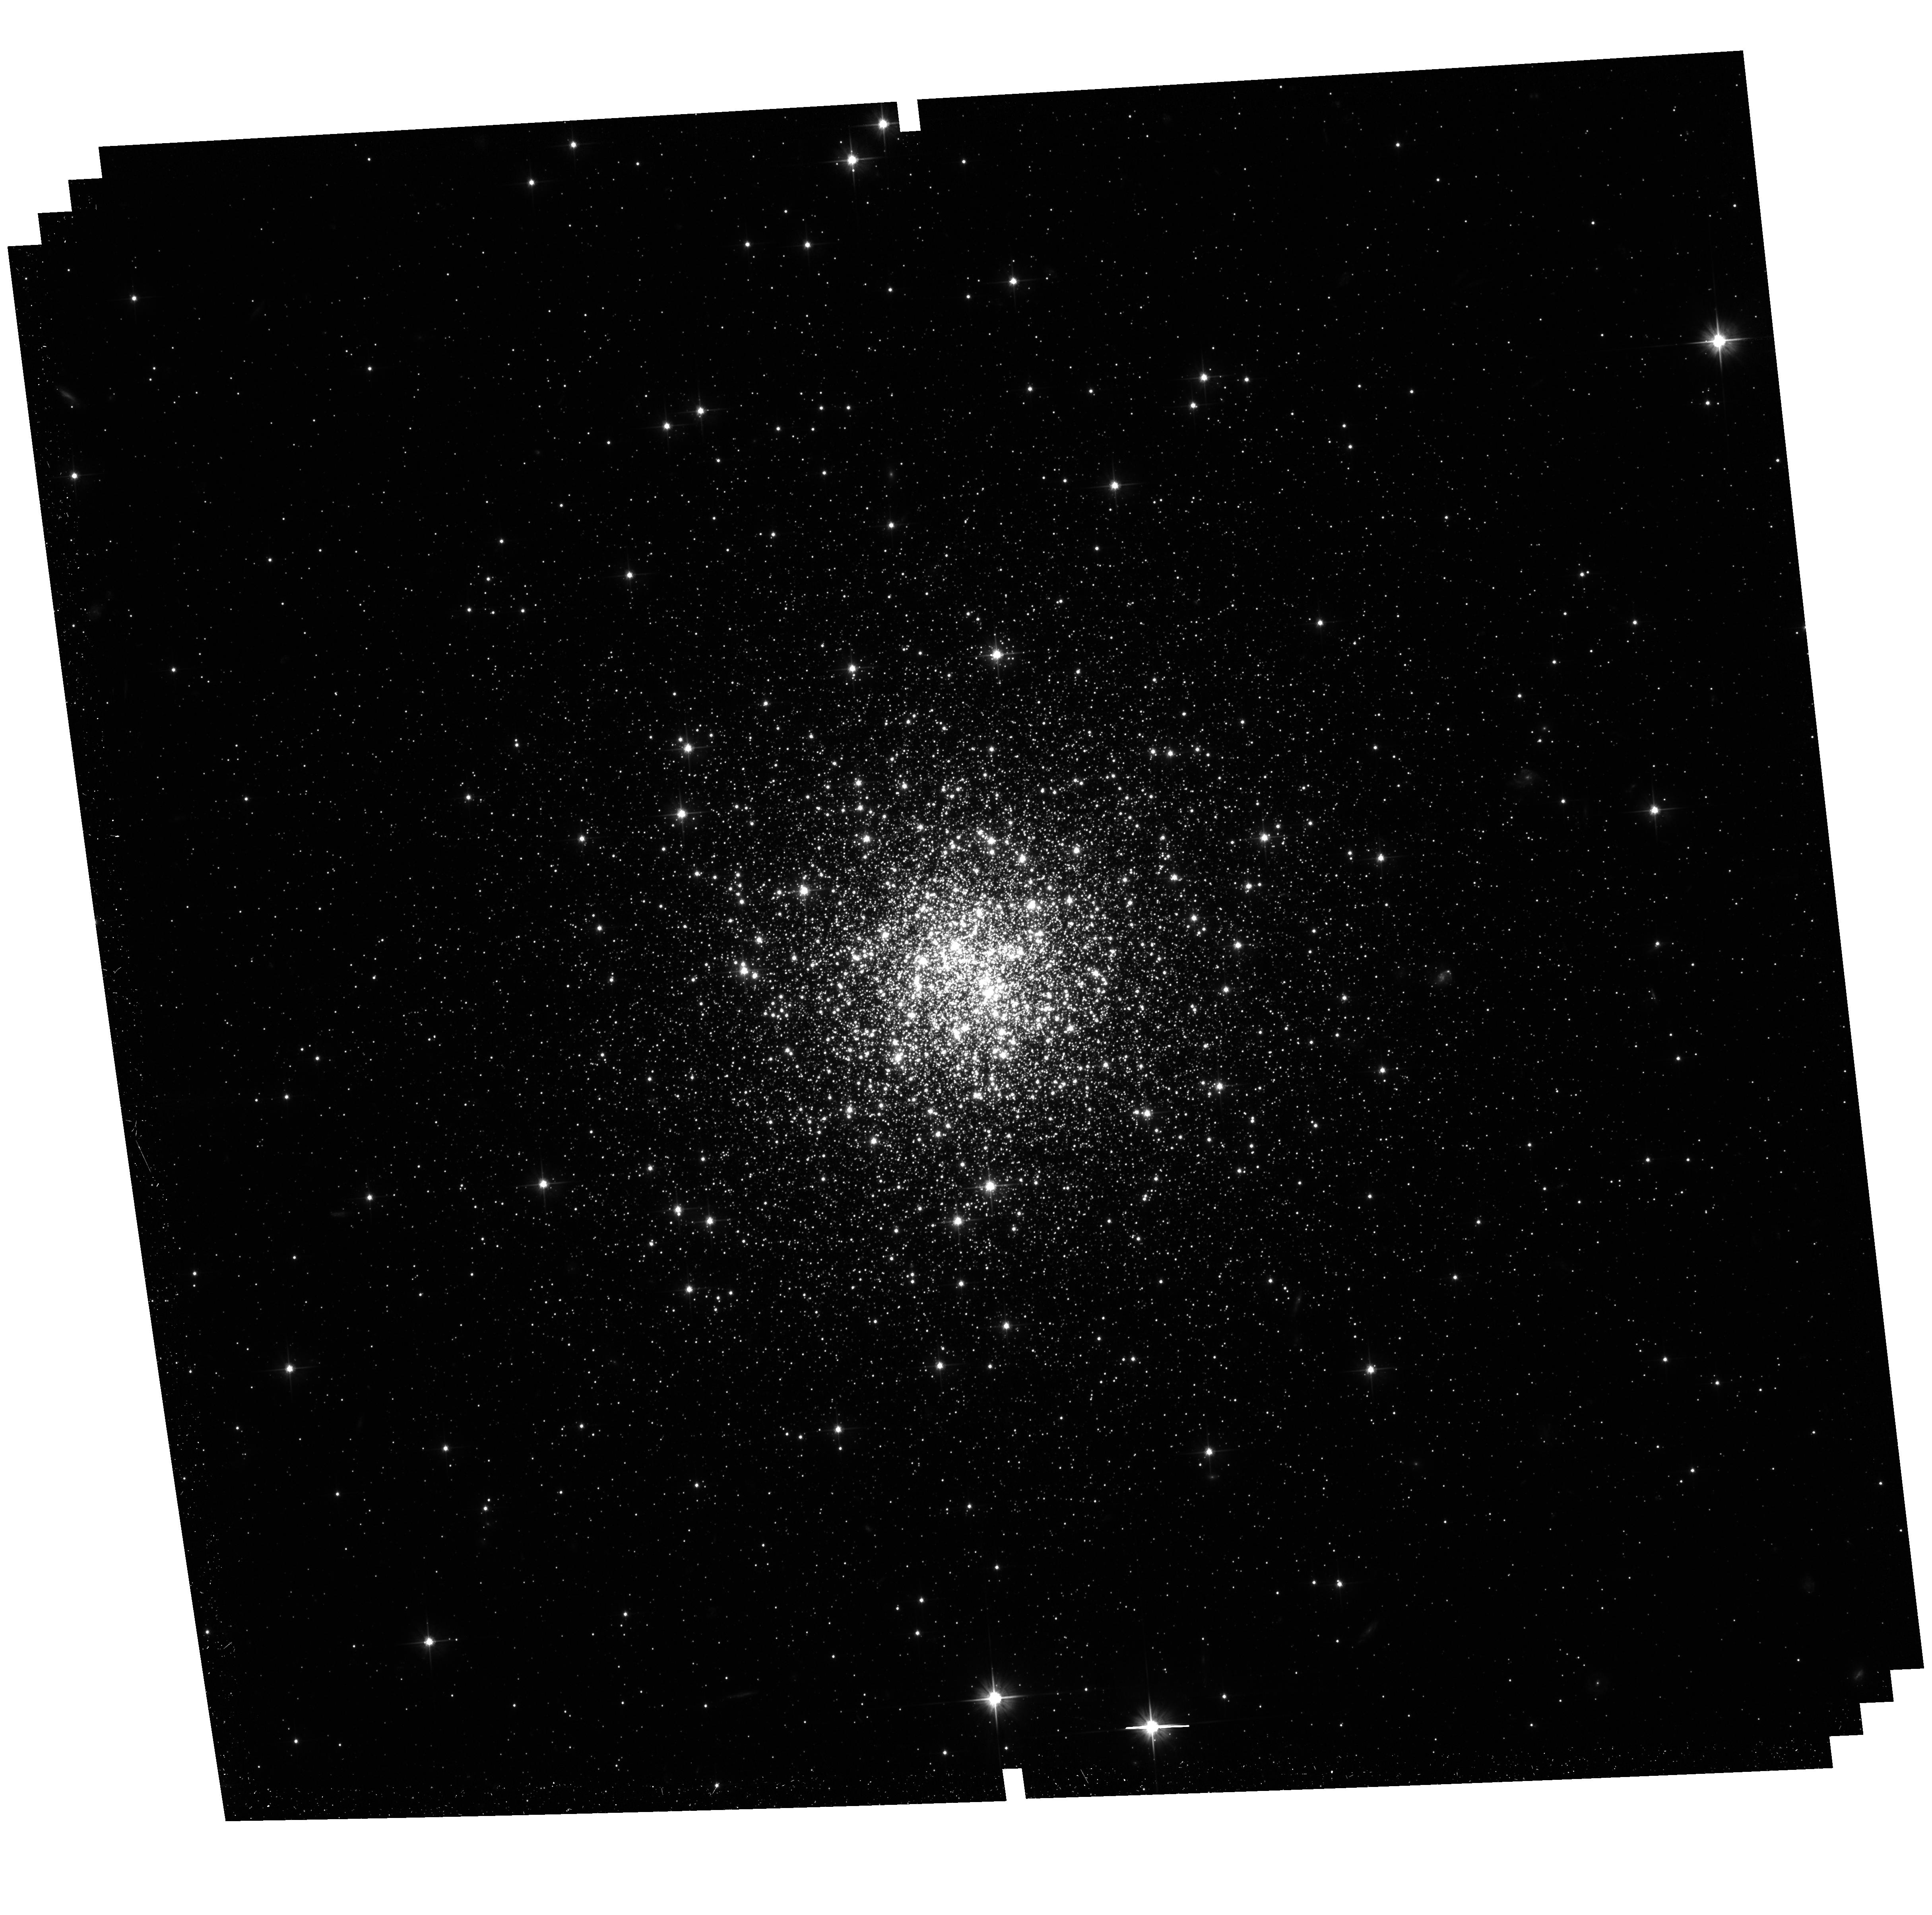
Target: NGC7006. Instrument: ACS/WFC. Filter: F606W. Exposure: 34 min. Observation ID: hst_11586_05_acs_wfc_f606w_jb1605

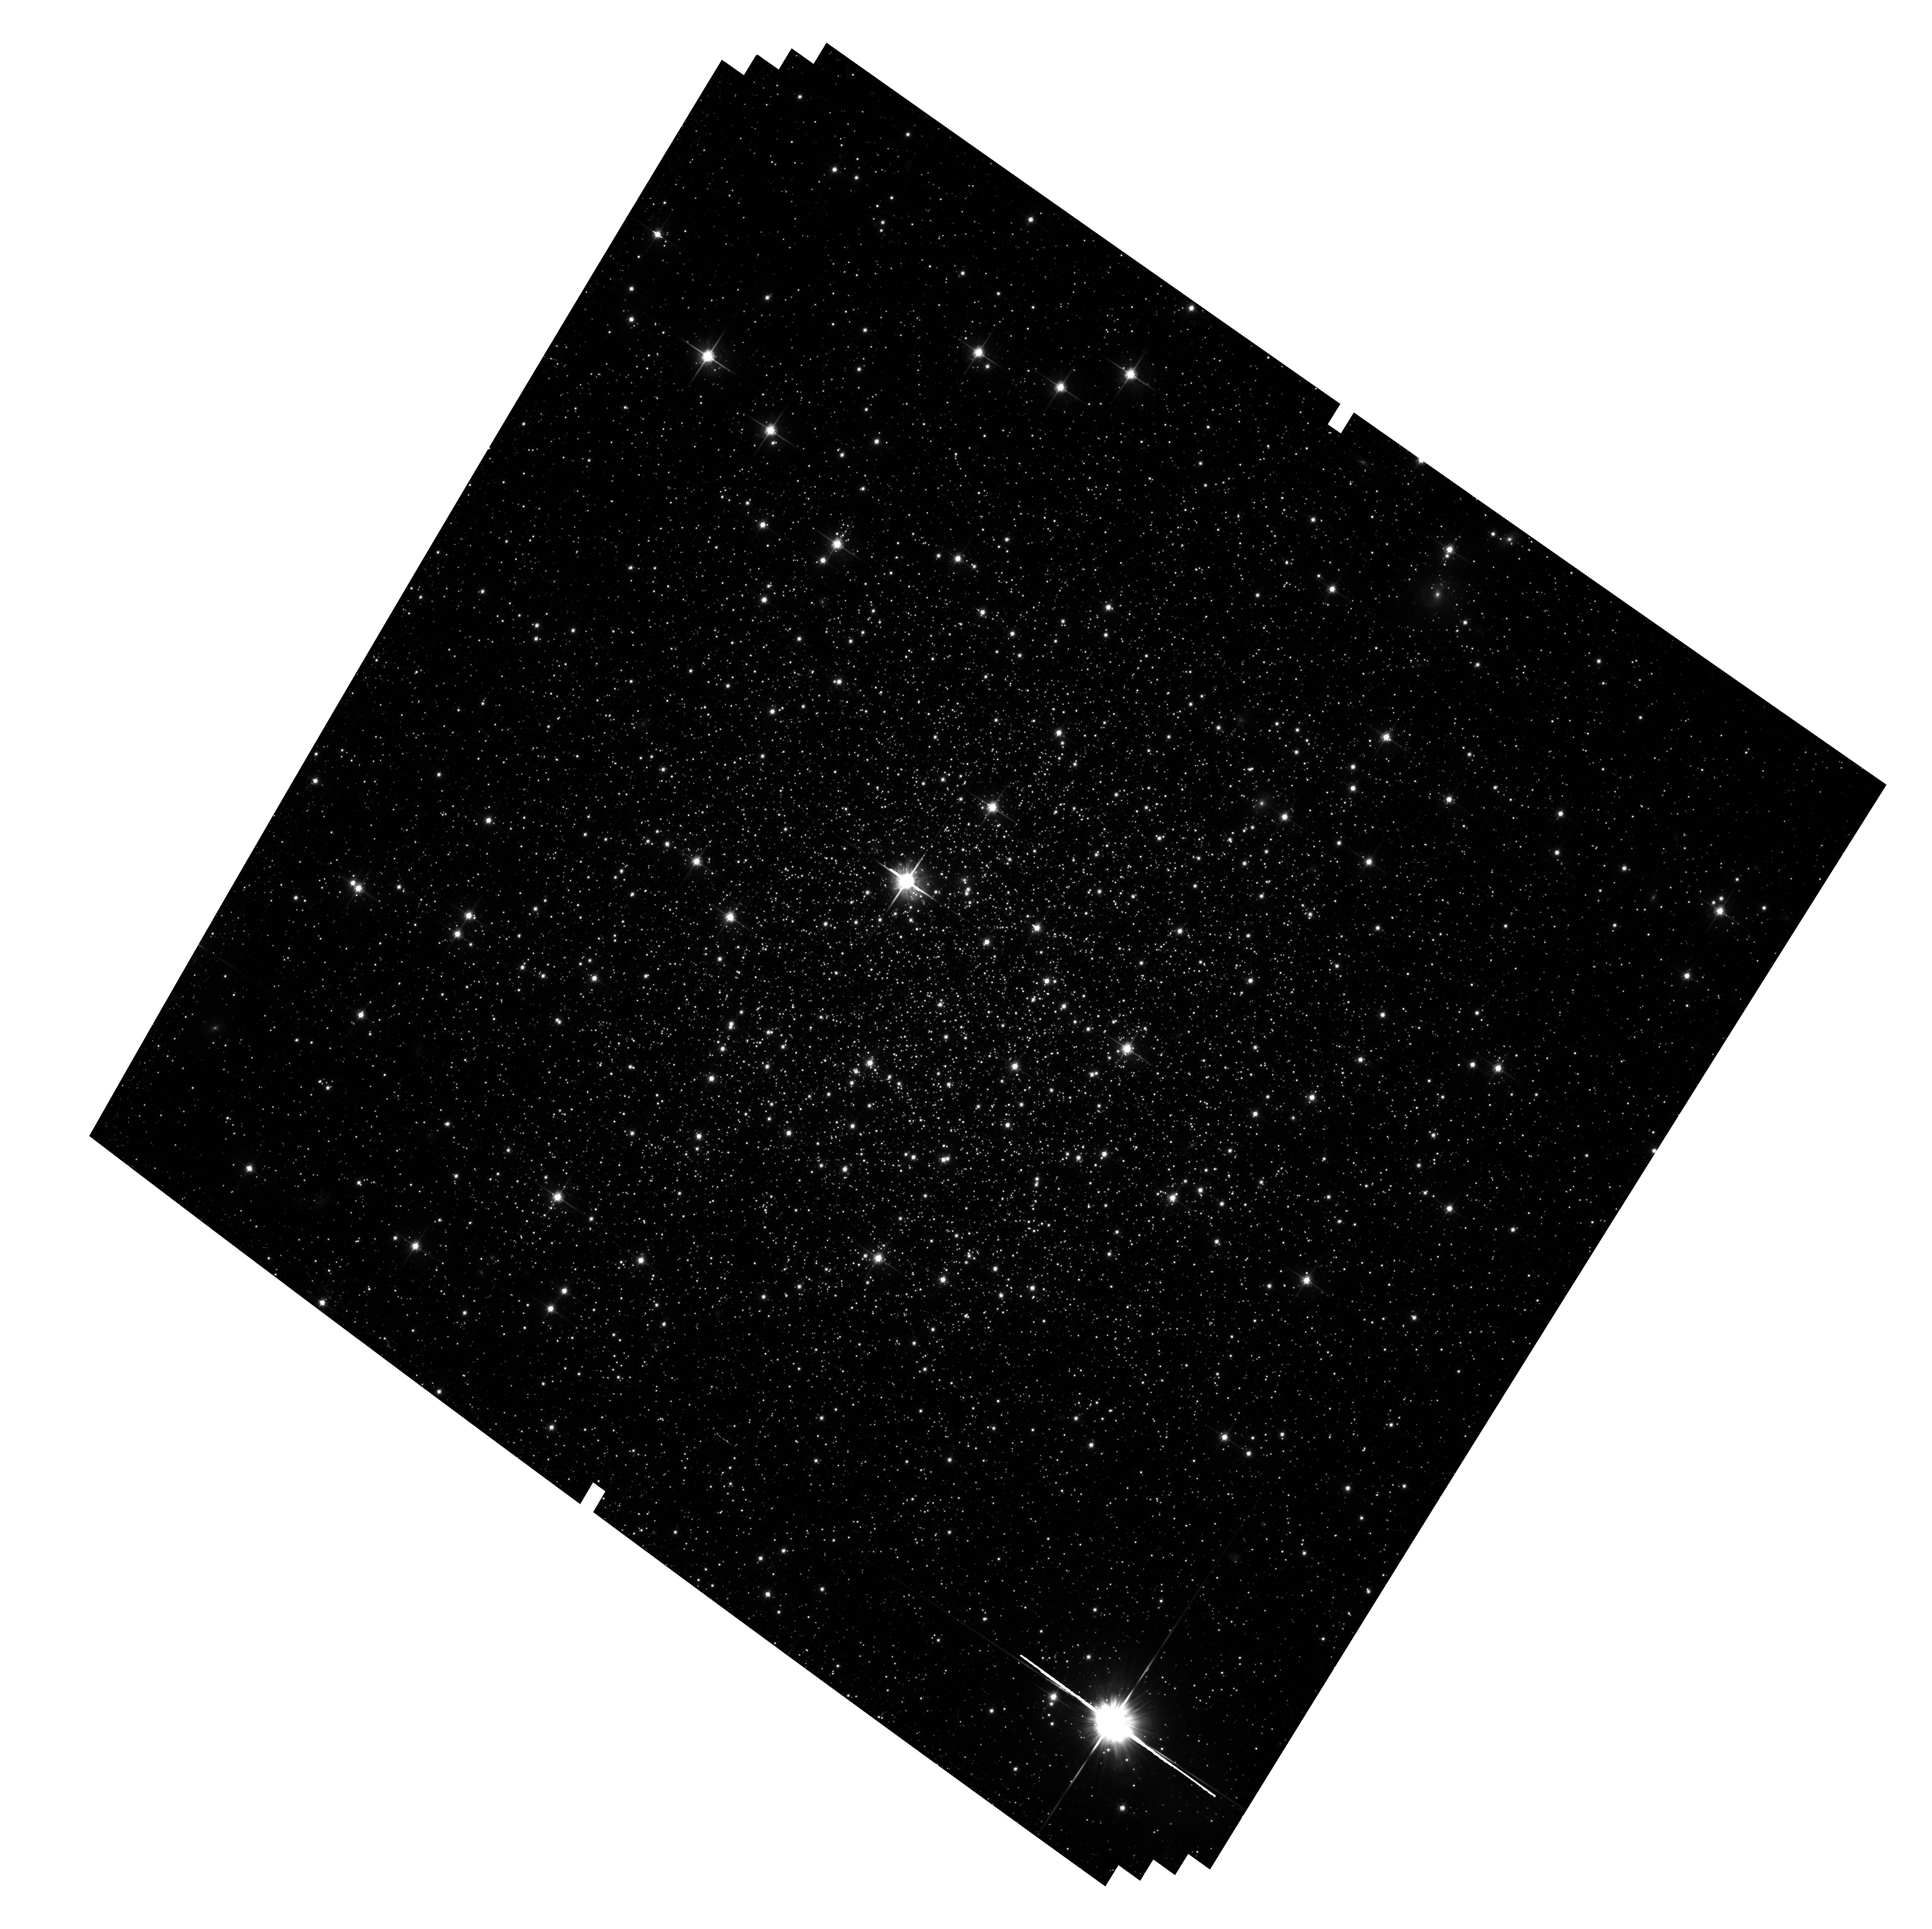
Target: IC4499. Instrument: ACS/WFC. Filter: F814W. Exposure: 44 min. Observation ID: hst_11586_03_acs_wfc_f814w_jb1603

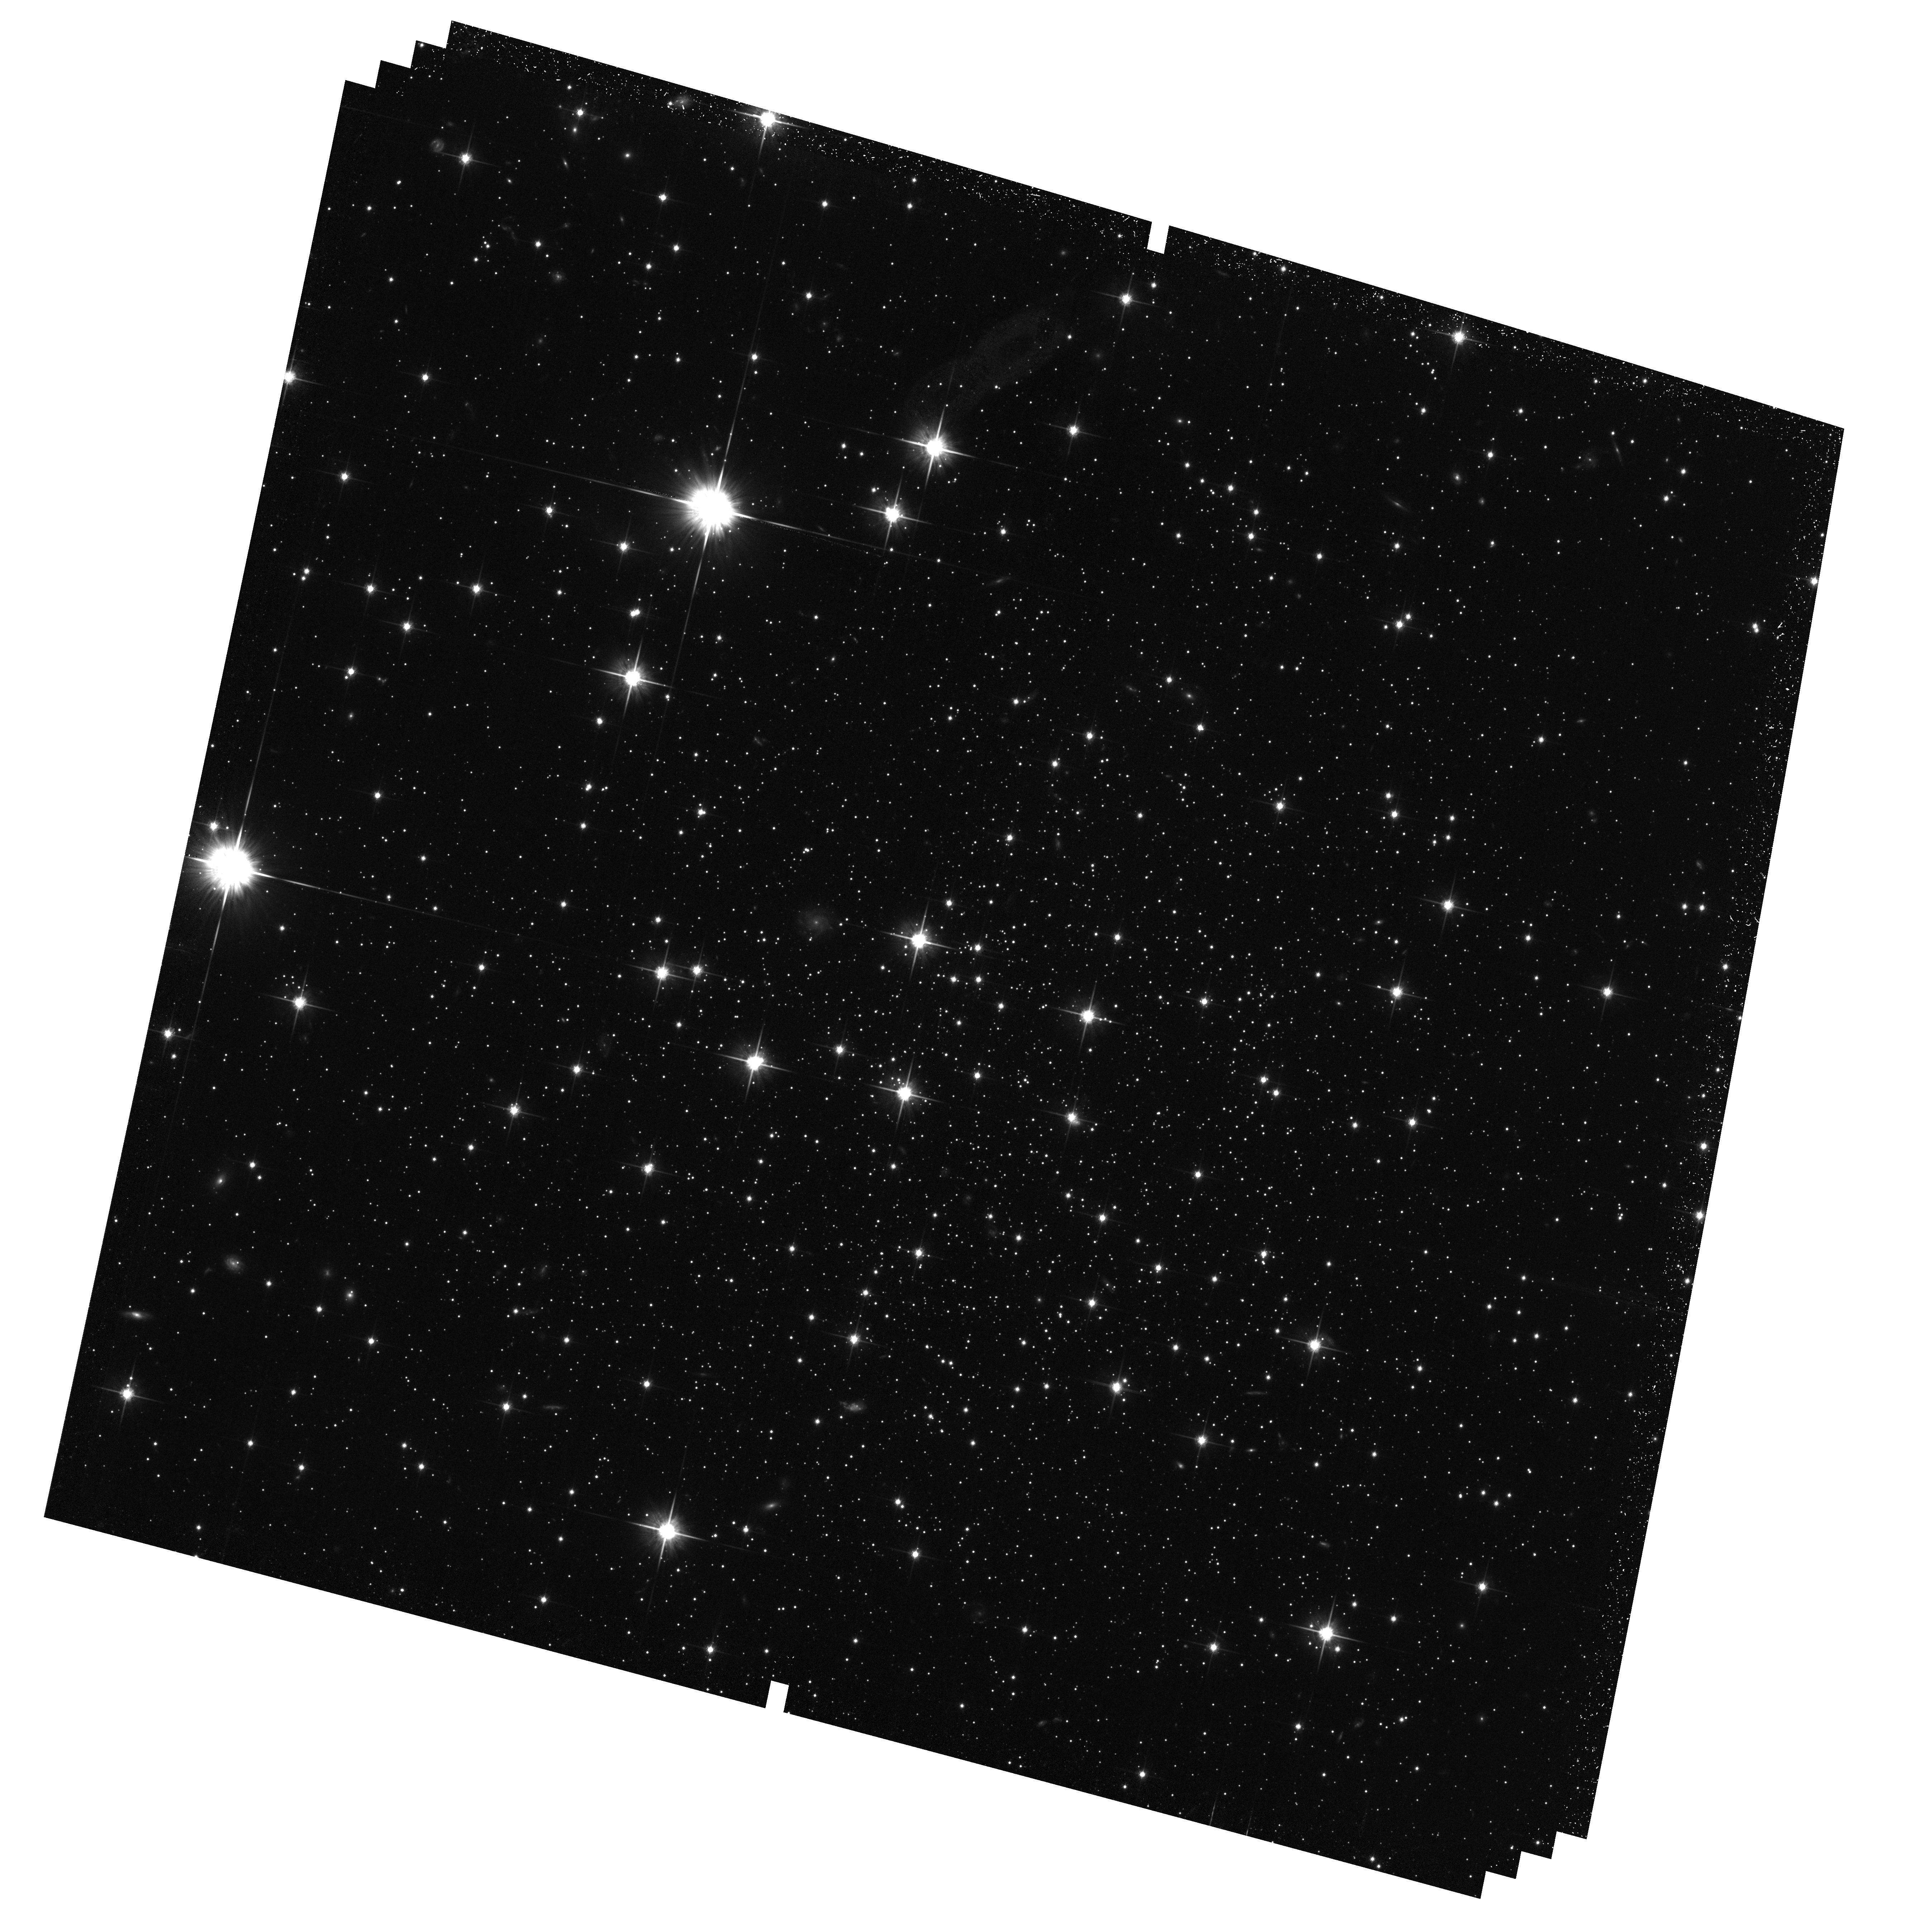
Target: PYXIS. Instrument: ACS/WFC. Filter: F814W. Exposure: 38 min. Observation ID: hst_11586_01_acs_wfc_f814w_jb1601

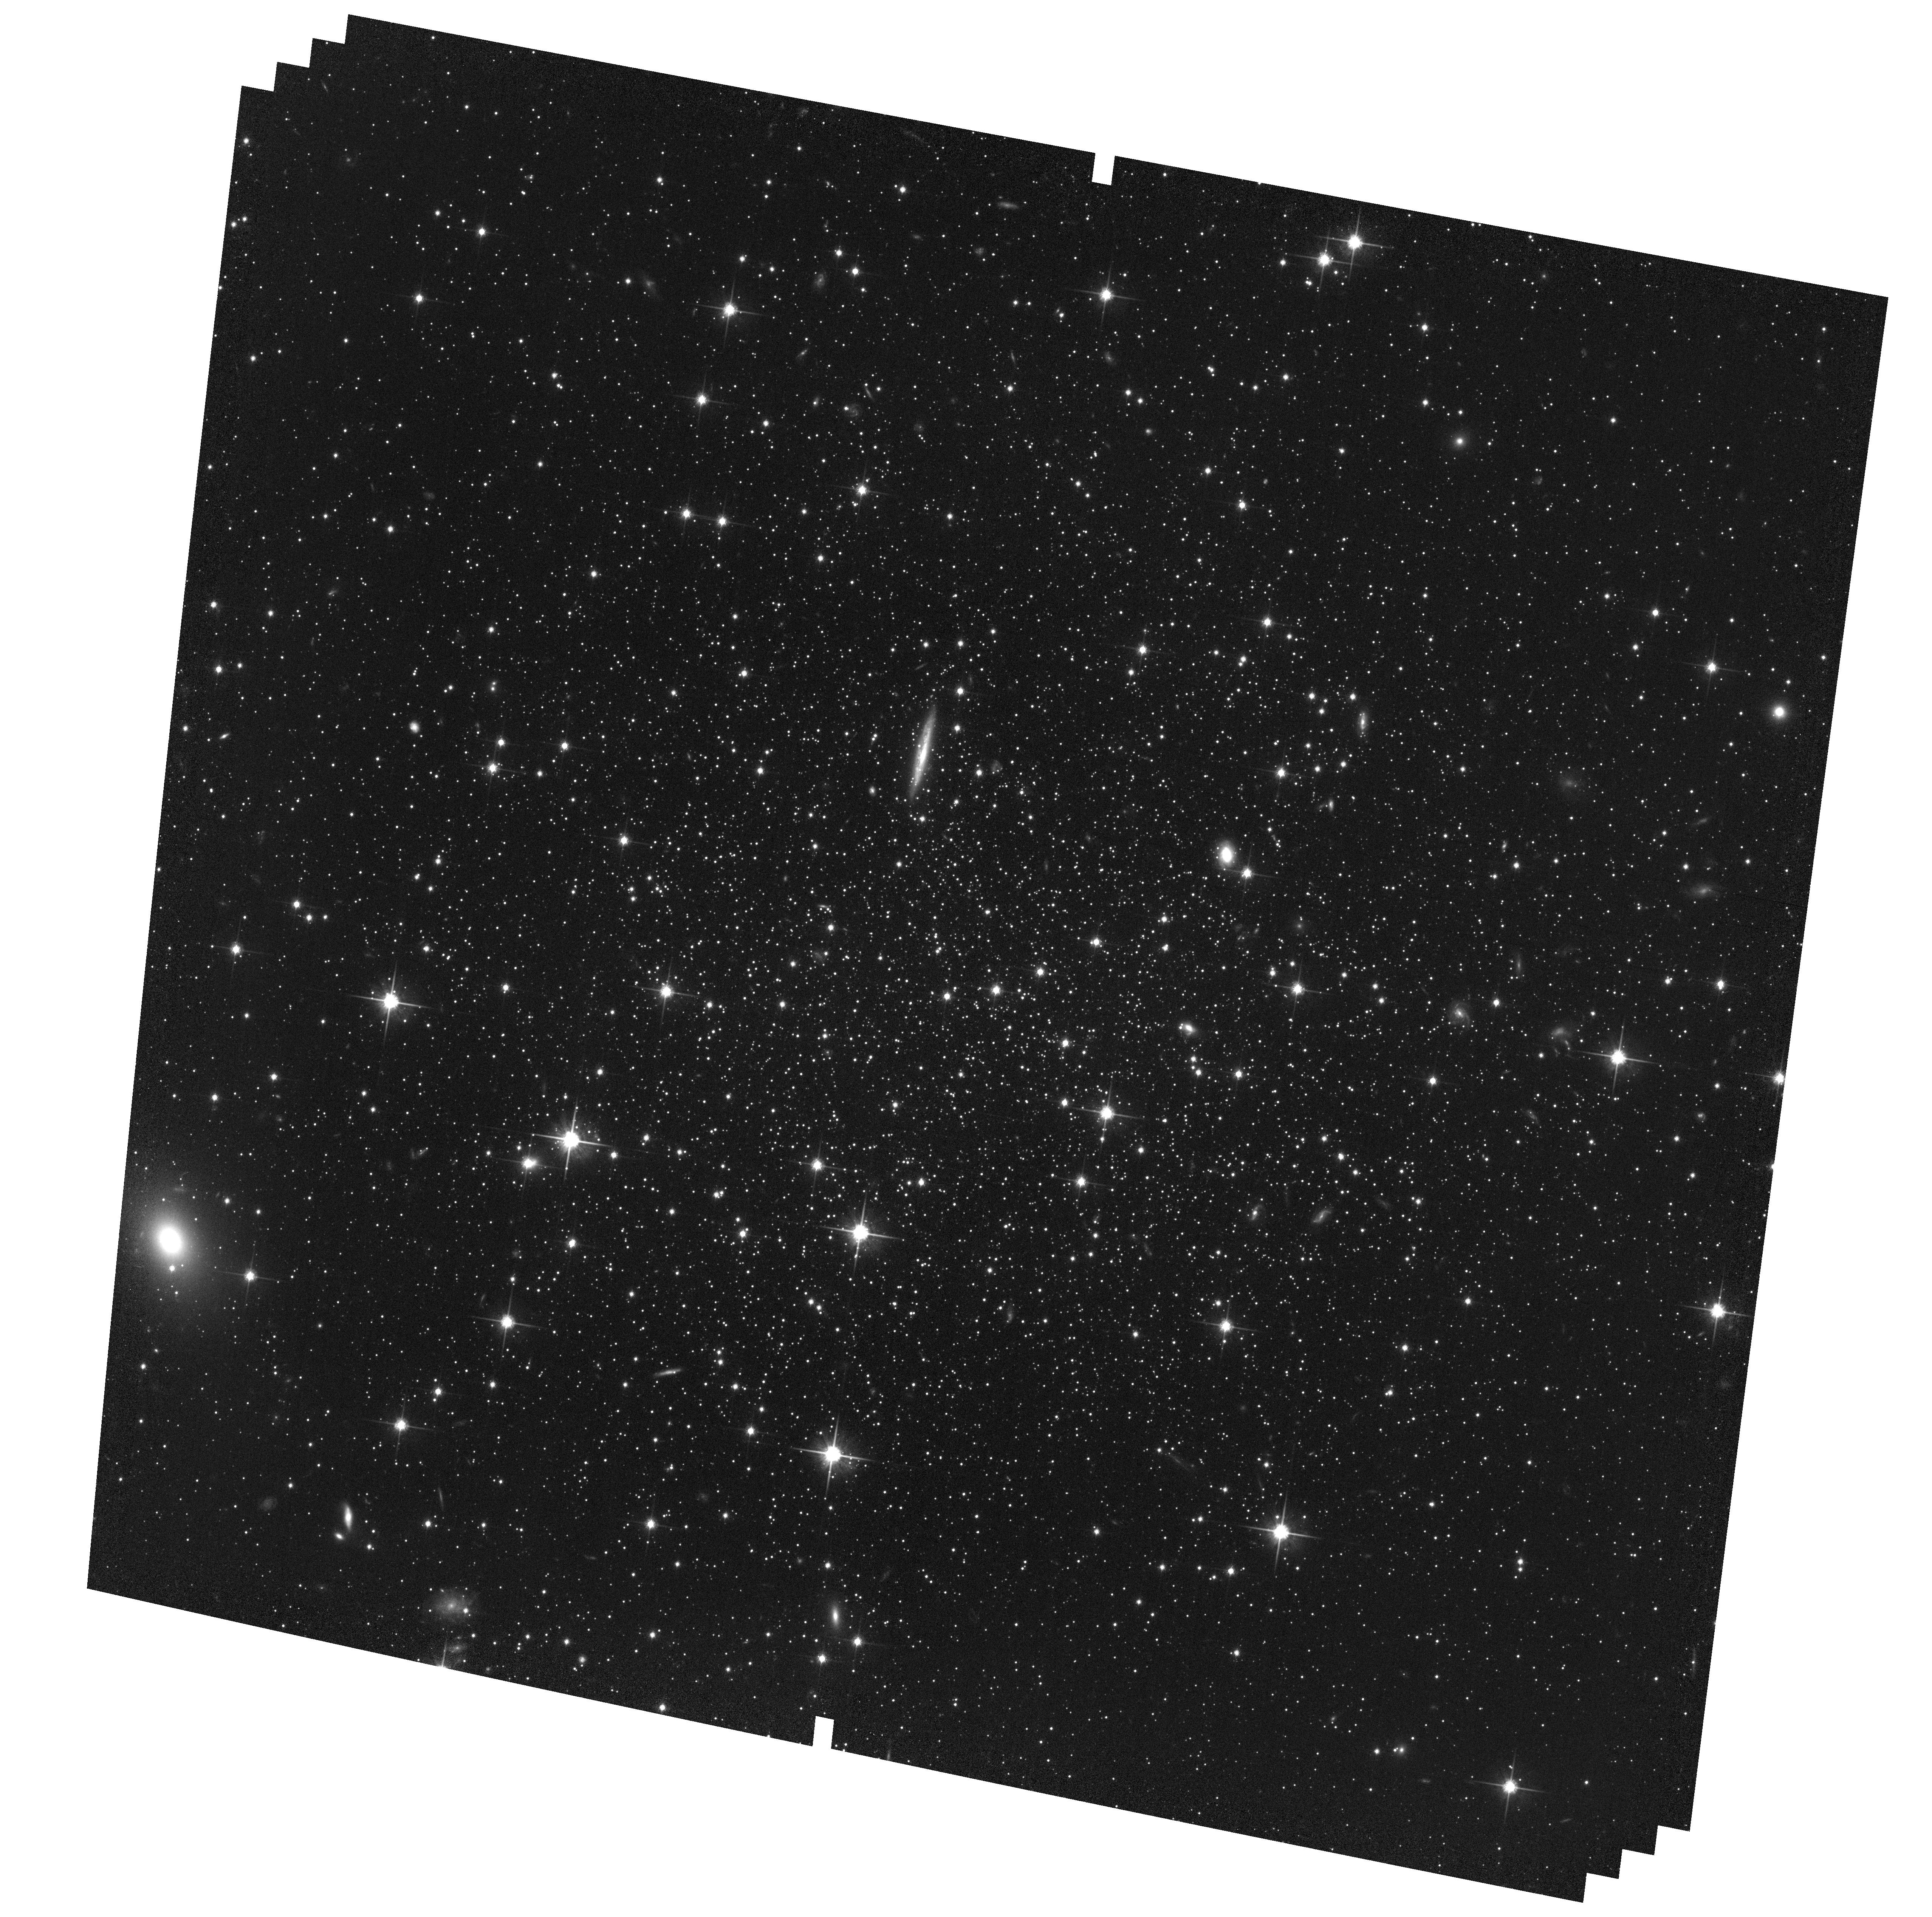
Target: PALOMAR15. Instrument: ACS/WFC. Filter: F814W. Exposure: 1.8 h. Observation ID: hst_11586_06_acs_wfc_f814w_jb1606

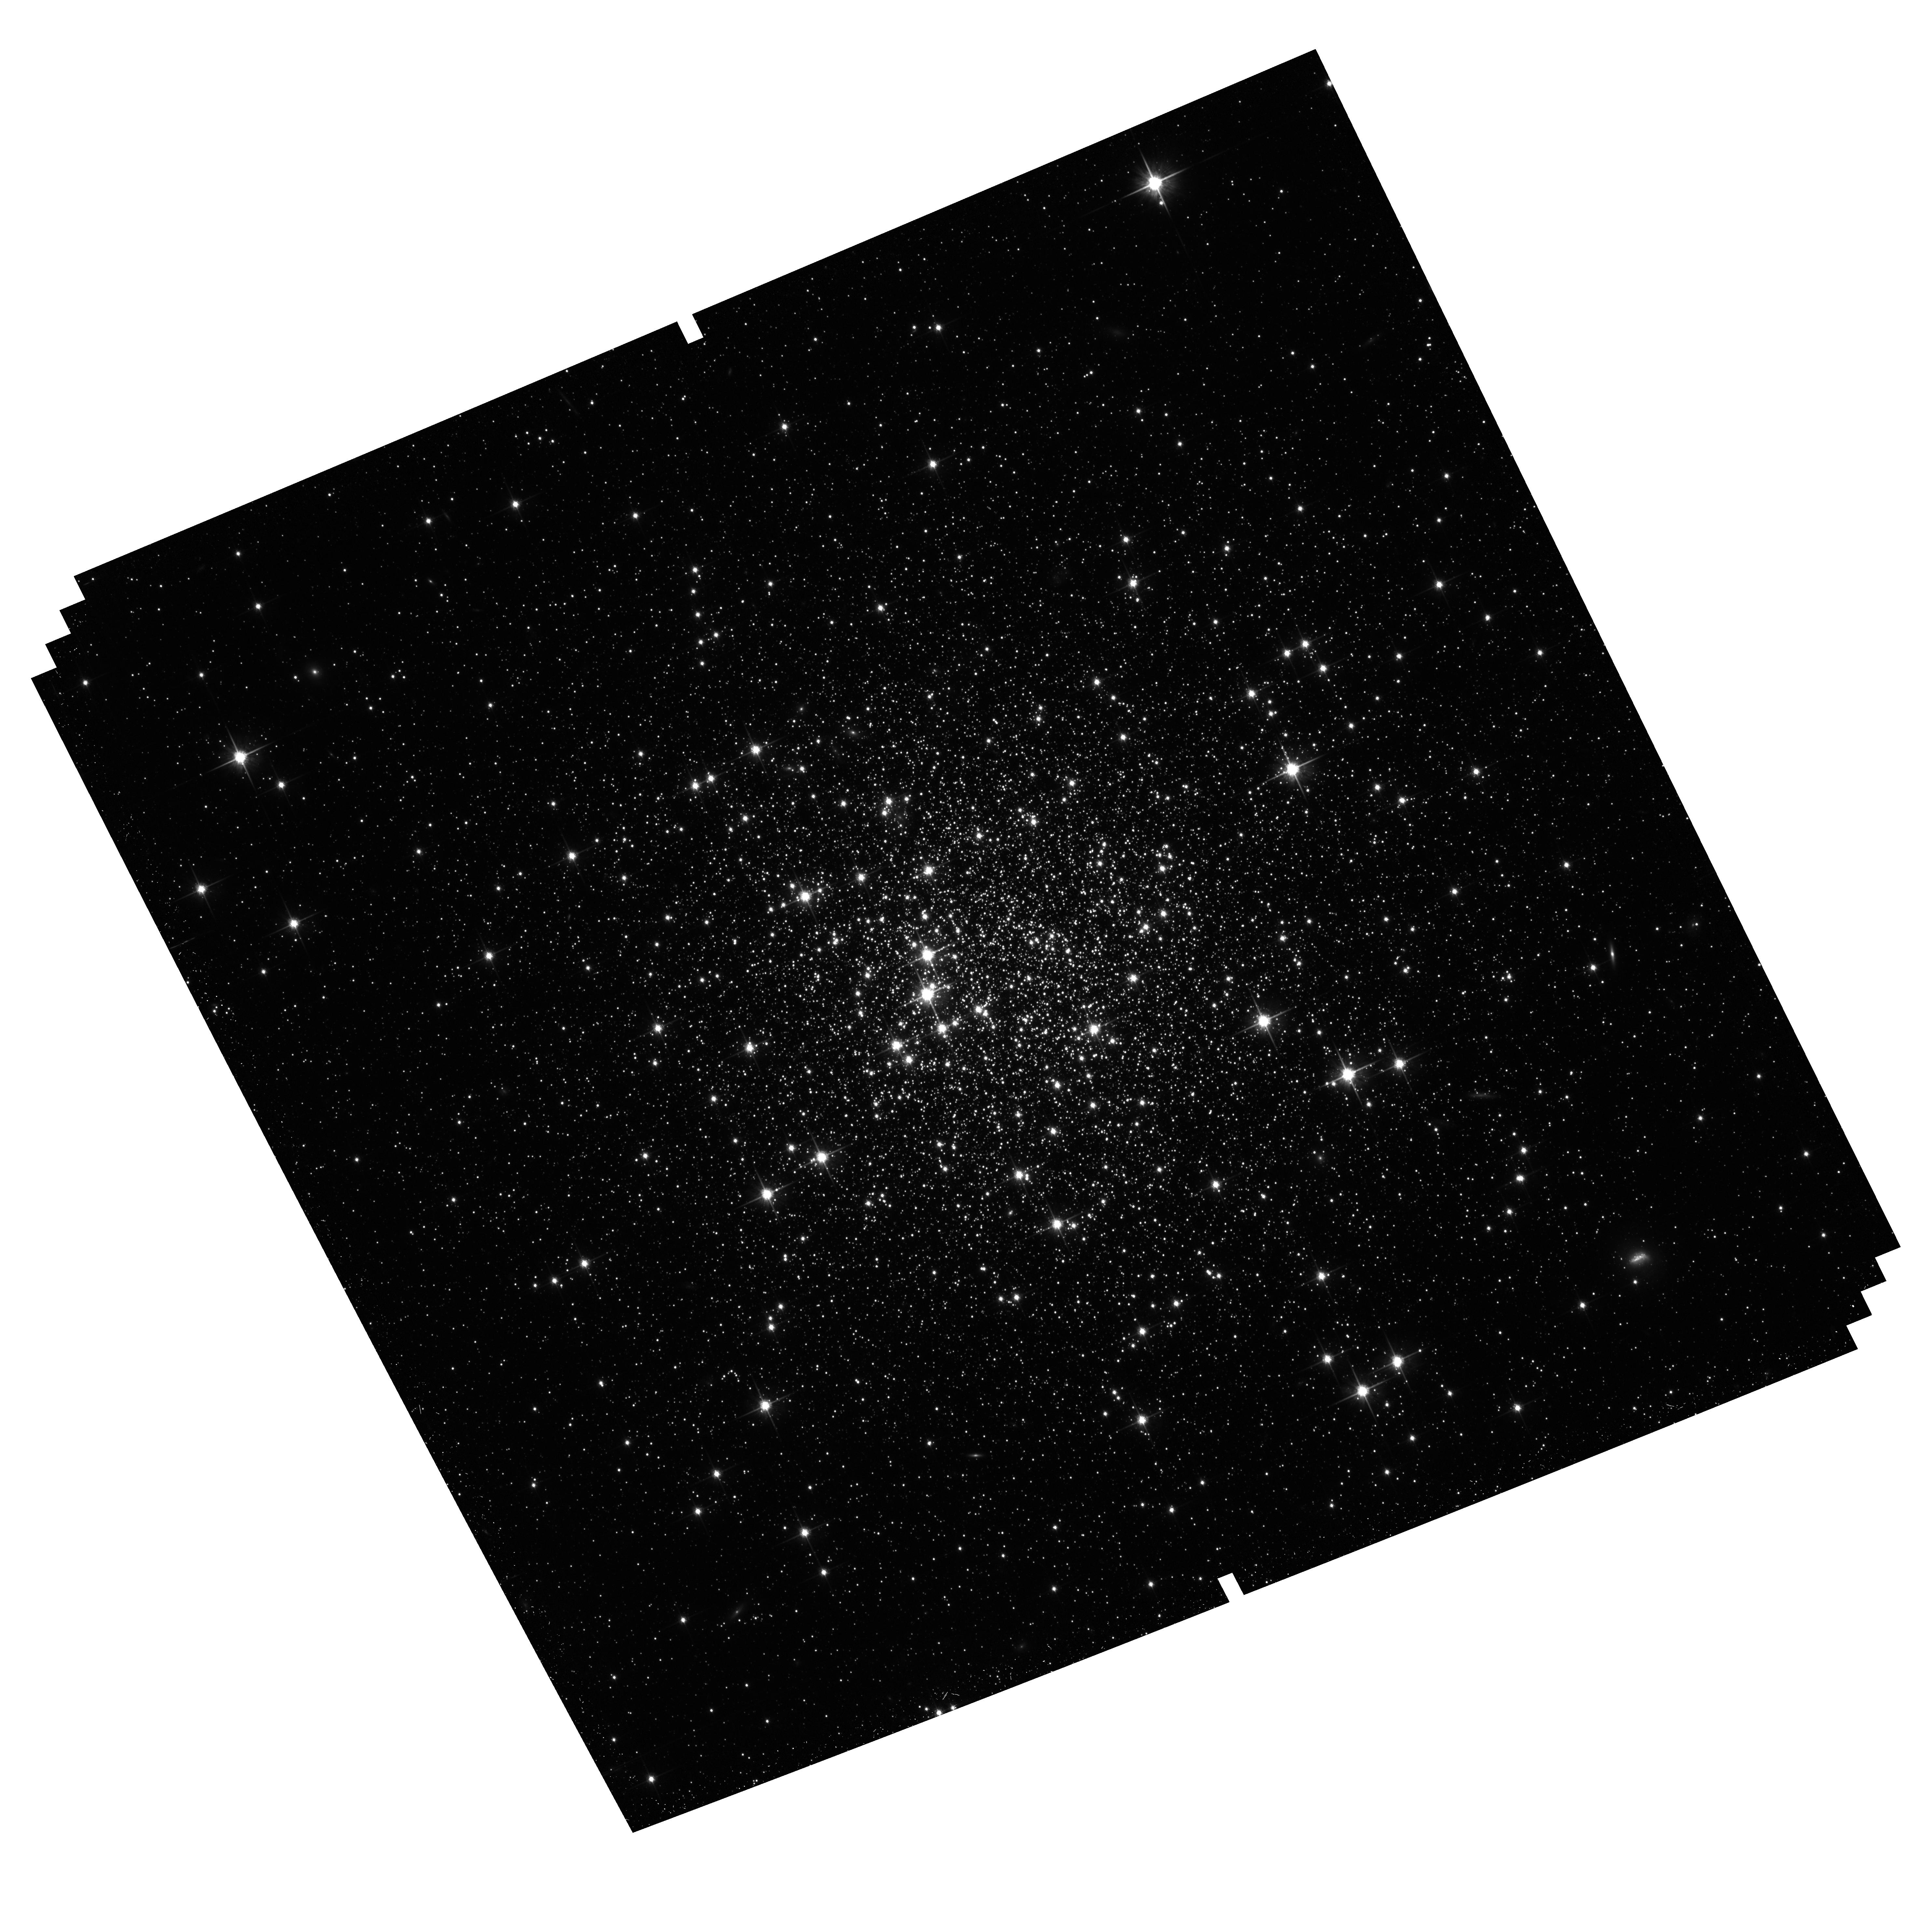
Target: NGC6426. Instrument: ACS/WFC. Filter: F814W. Exposure: 37 min. Observation ID: hst_11586_04_acs_wfc_f814w_jb1604

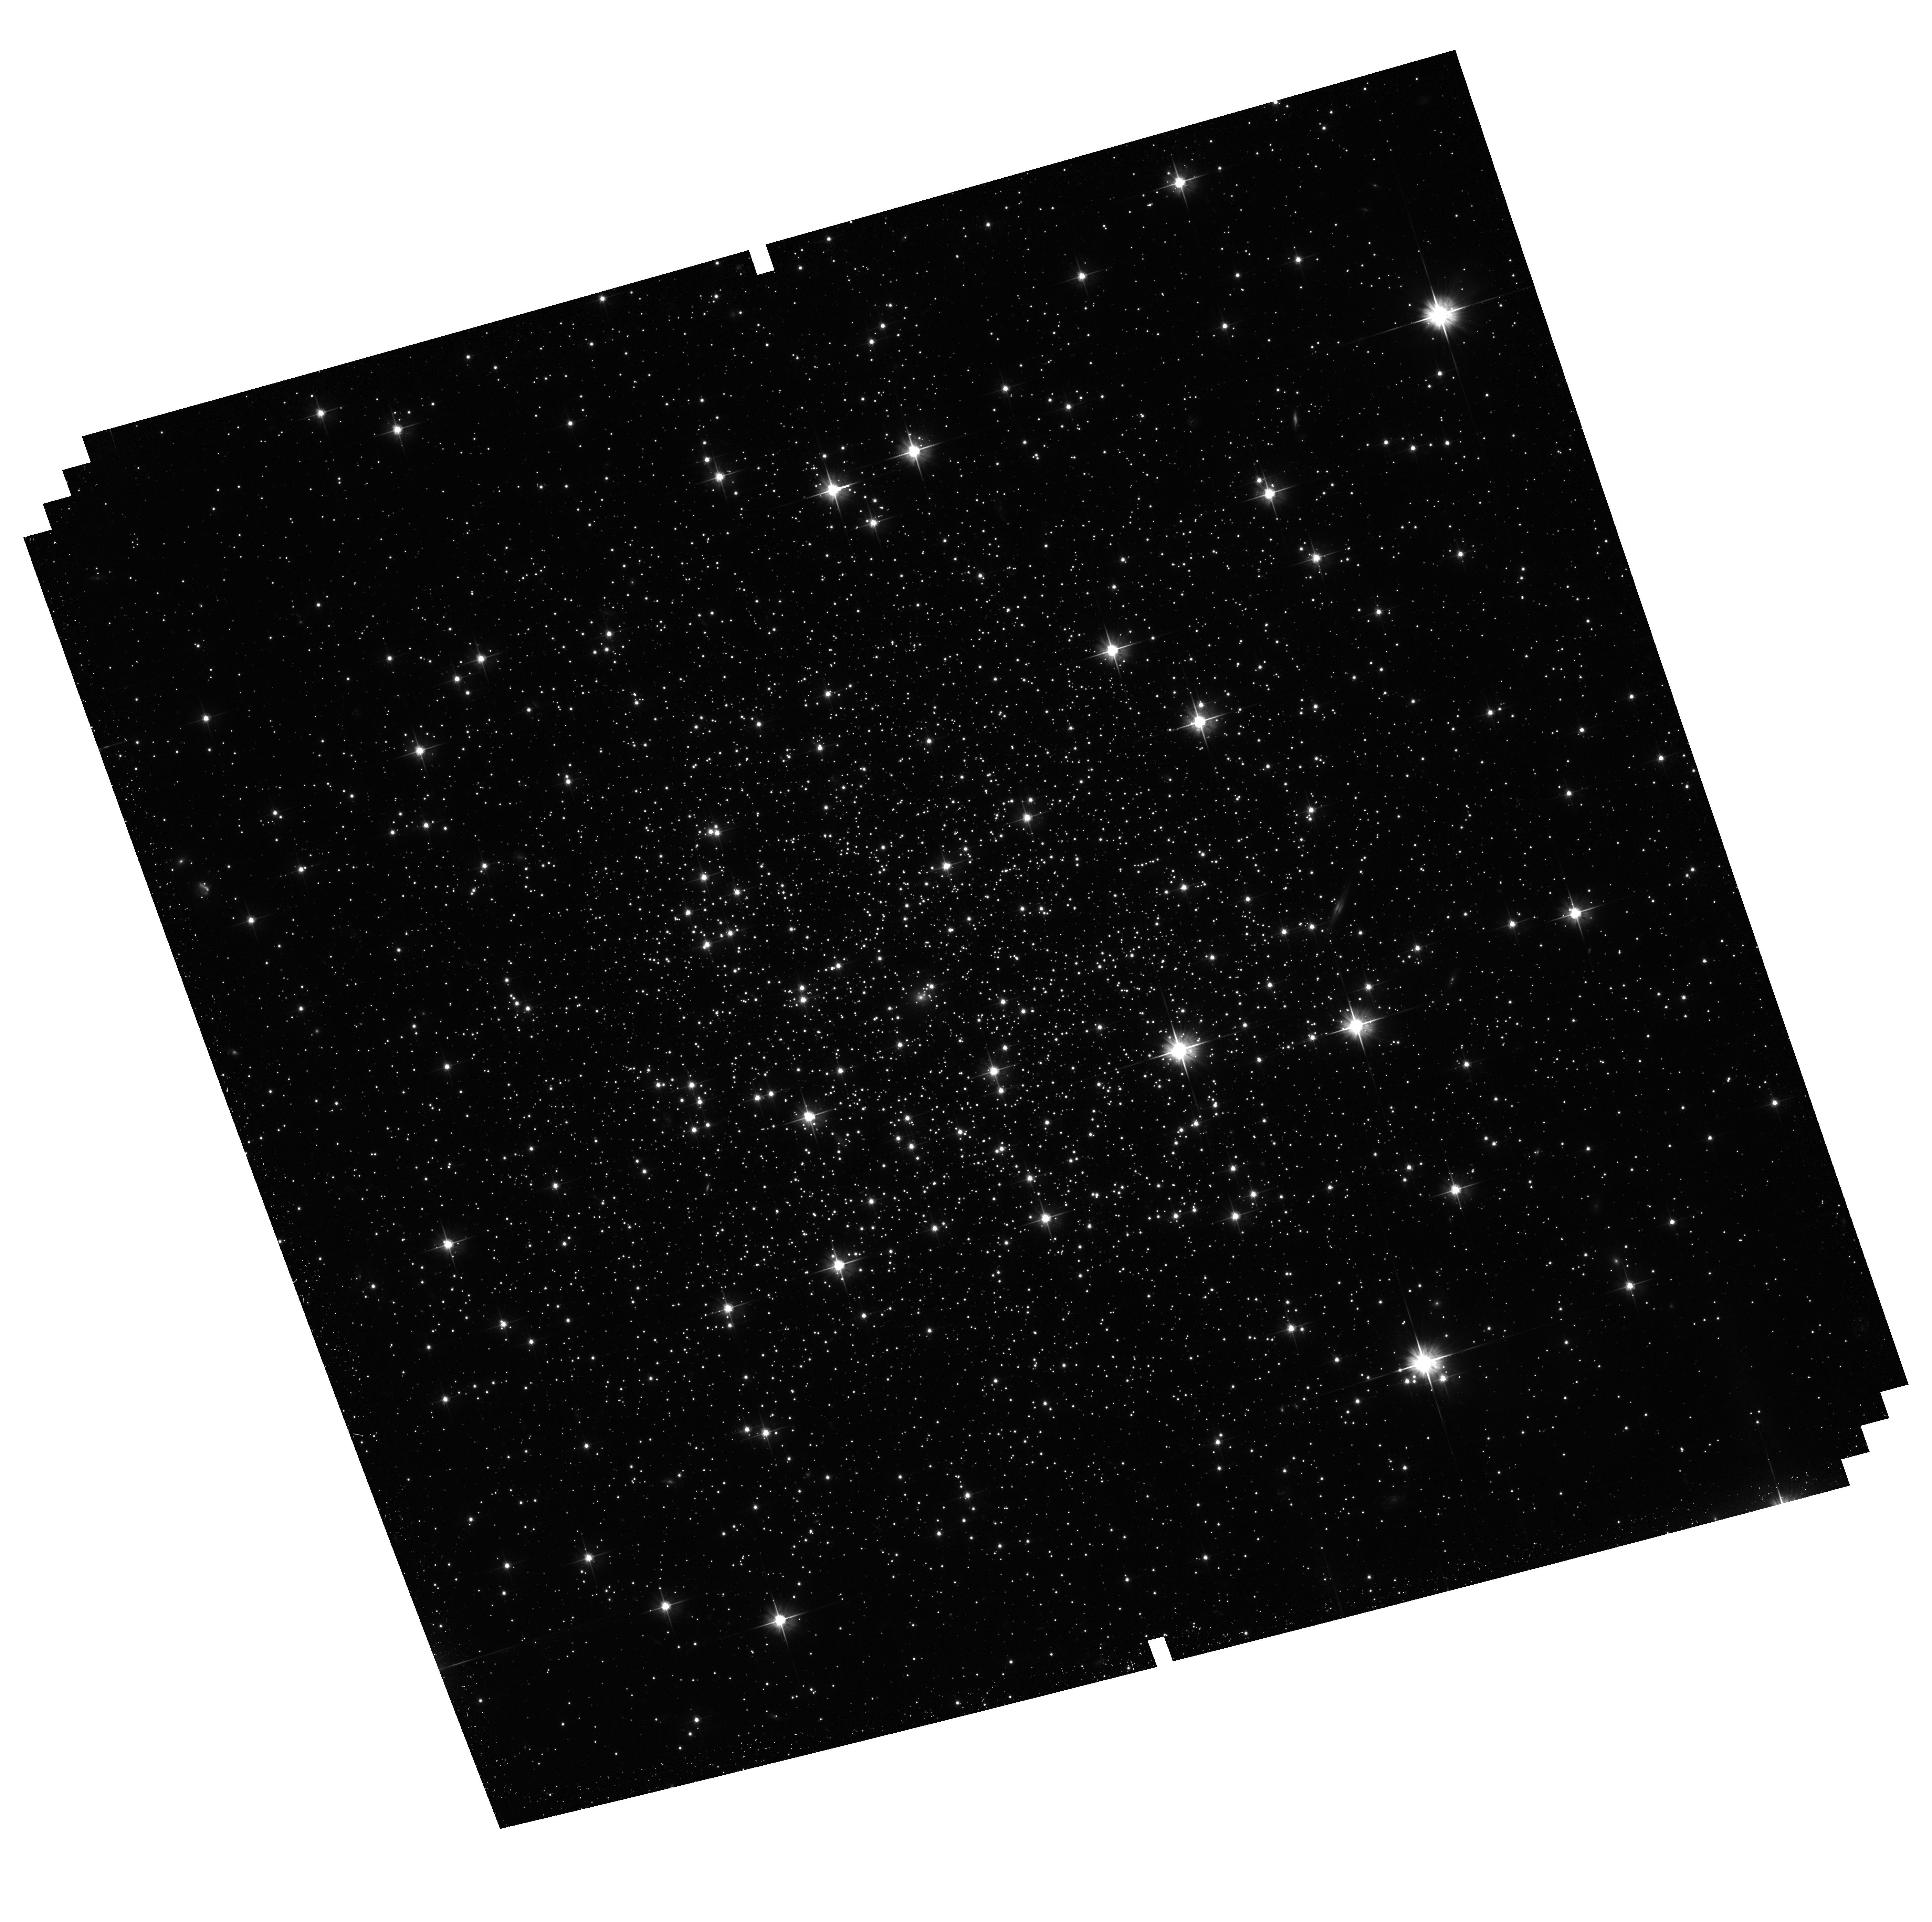
Target: RUPRECHT106. Instrument: ACS/WFC. Filter: F606W. Exposure: 38 min. Observation ID: hst_11586_02_acs_wfc_f606w_jb1602

Exceptional Galactic Halo Globular Clusters and the Second Parameter (PI: Dotter, Aaron L.)

We propose to obtain deep ACS-WFC images of six globular clusters (five of which have no previous HST photometry) that reside in the Galactic halo, where the second parameter effect is most pronounced. These globular clusters are among the least studied in the Galaxy and yet, from the perspective of the second parameter phenomenon, the most intriguing. With the best available CMDs only reaching the vicinity of the main sequence turn off at present, the unique sensitivity and resolution of ACS-WFC will yield ages of unprecedented precision for these clusters. These data will provide us with new insight into the stellar populations present in the outer Galactic halo and the nature of the second parameter. The second parameter plays a critical role in our understanding of the formation and evolution of the Galaxy and the proposed observations will shed new light on this problem and these exceptional clusters.